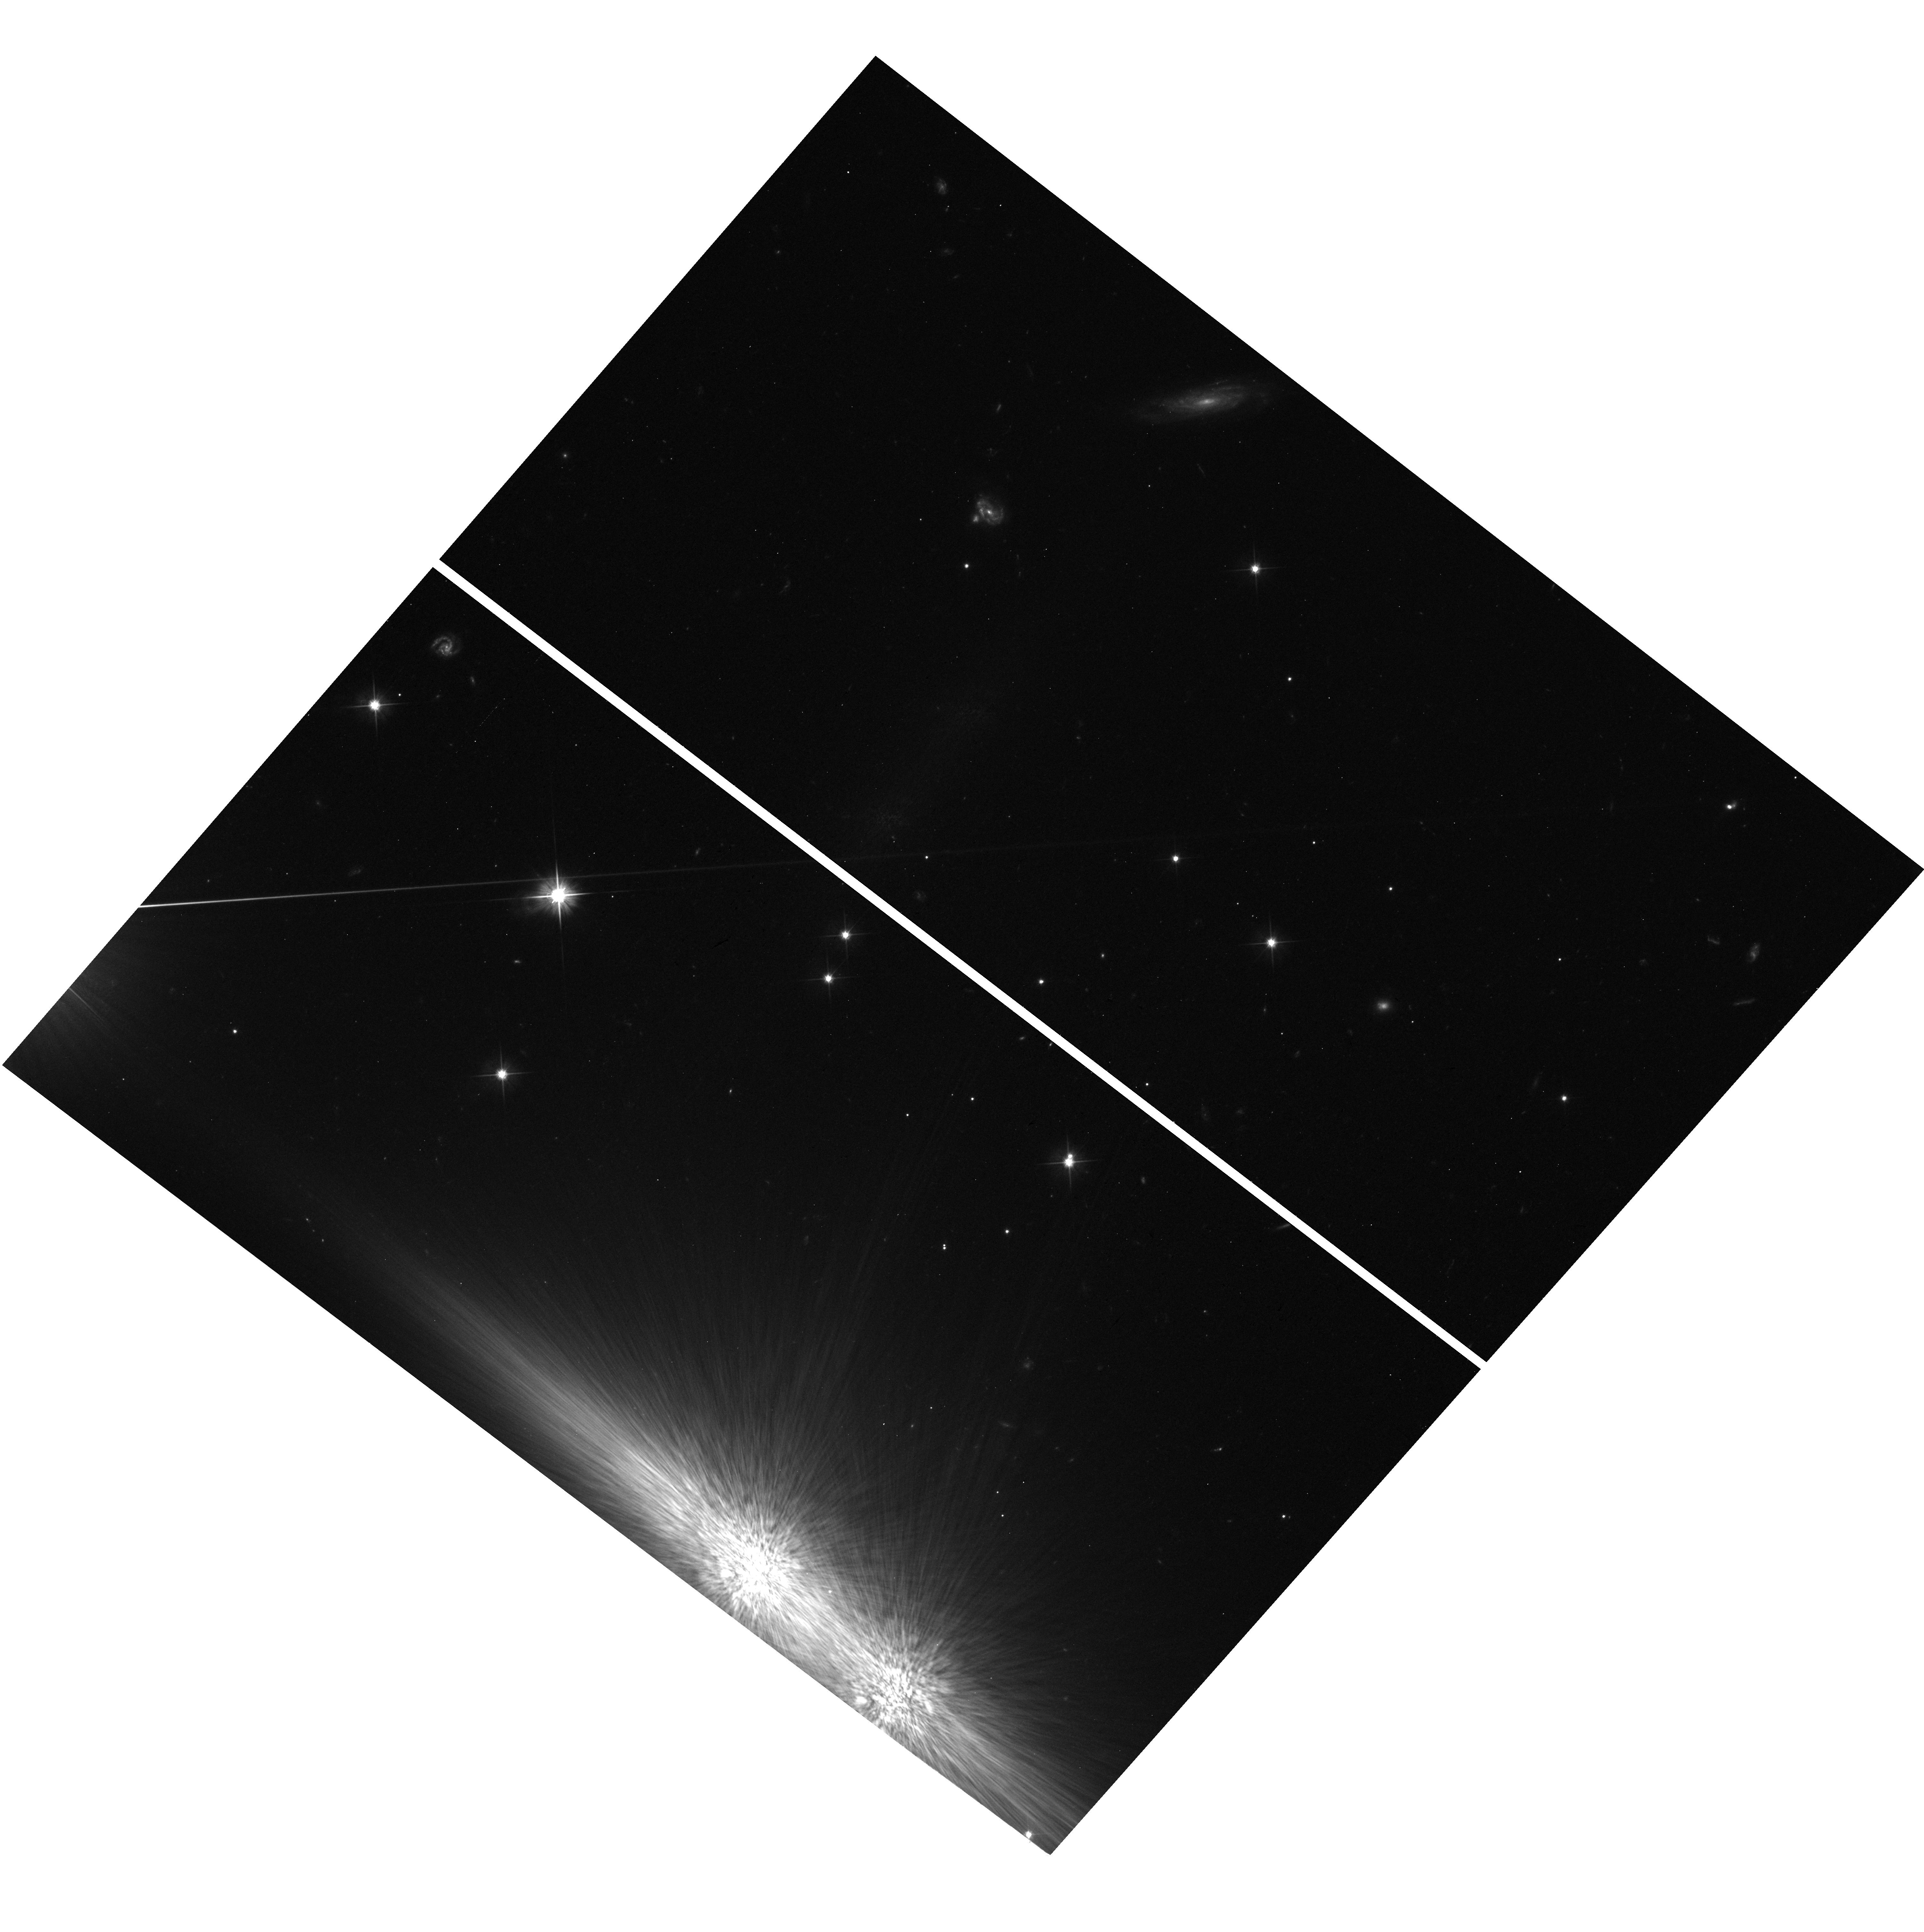
Target: field at RA 86.176°, Dec -22.510°
Instrument: WFC3/UVIS
Filter: F606W
Exposure: 31 min
Observation ID: hst_15603_01_wfc3_uvis_f606w_idw901

CAL/STIS STIS Coronagraphic Monitor (PI: Debes, John Henry)

By observing the F6V star HD 38393 with BAR5, we will investigate the time variability in coronagraphic performance using Program 14426 as a baseline. Recent work with the STIS coronagraph shows that its performance can be deterministically calculated including systematic noise terms from speckle noise. However, it can be difficult to assess performance over time given the diversity of observing strategies currently used for the STIS coronagraphic locations and the recent large increase in spacecraft jitter. This initial monitor program will be used to assess whether any degradation in performance is measured due to jitter compared to previous observations of this star taken in 2015 as well as to determine whether this program should be repeated. By the suggestion of Olivia Lupie, we have also added a parallel field using the WFC3 UVIS F606W filter, to track the full non-coronagraphic jitter PSF at roughly the same central wavelength as the effective STIS bandpass wavelength.